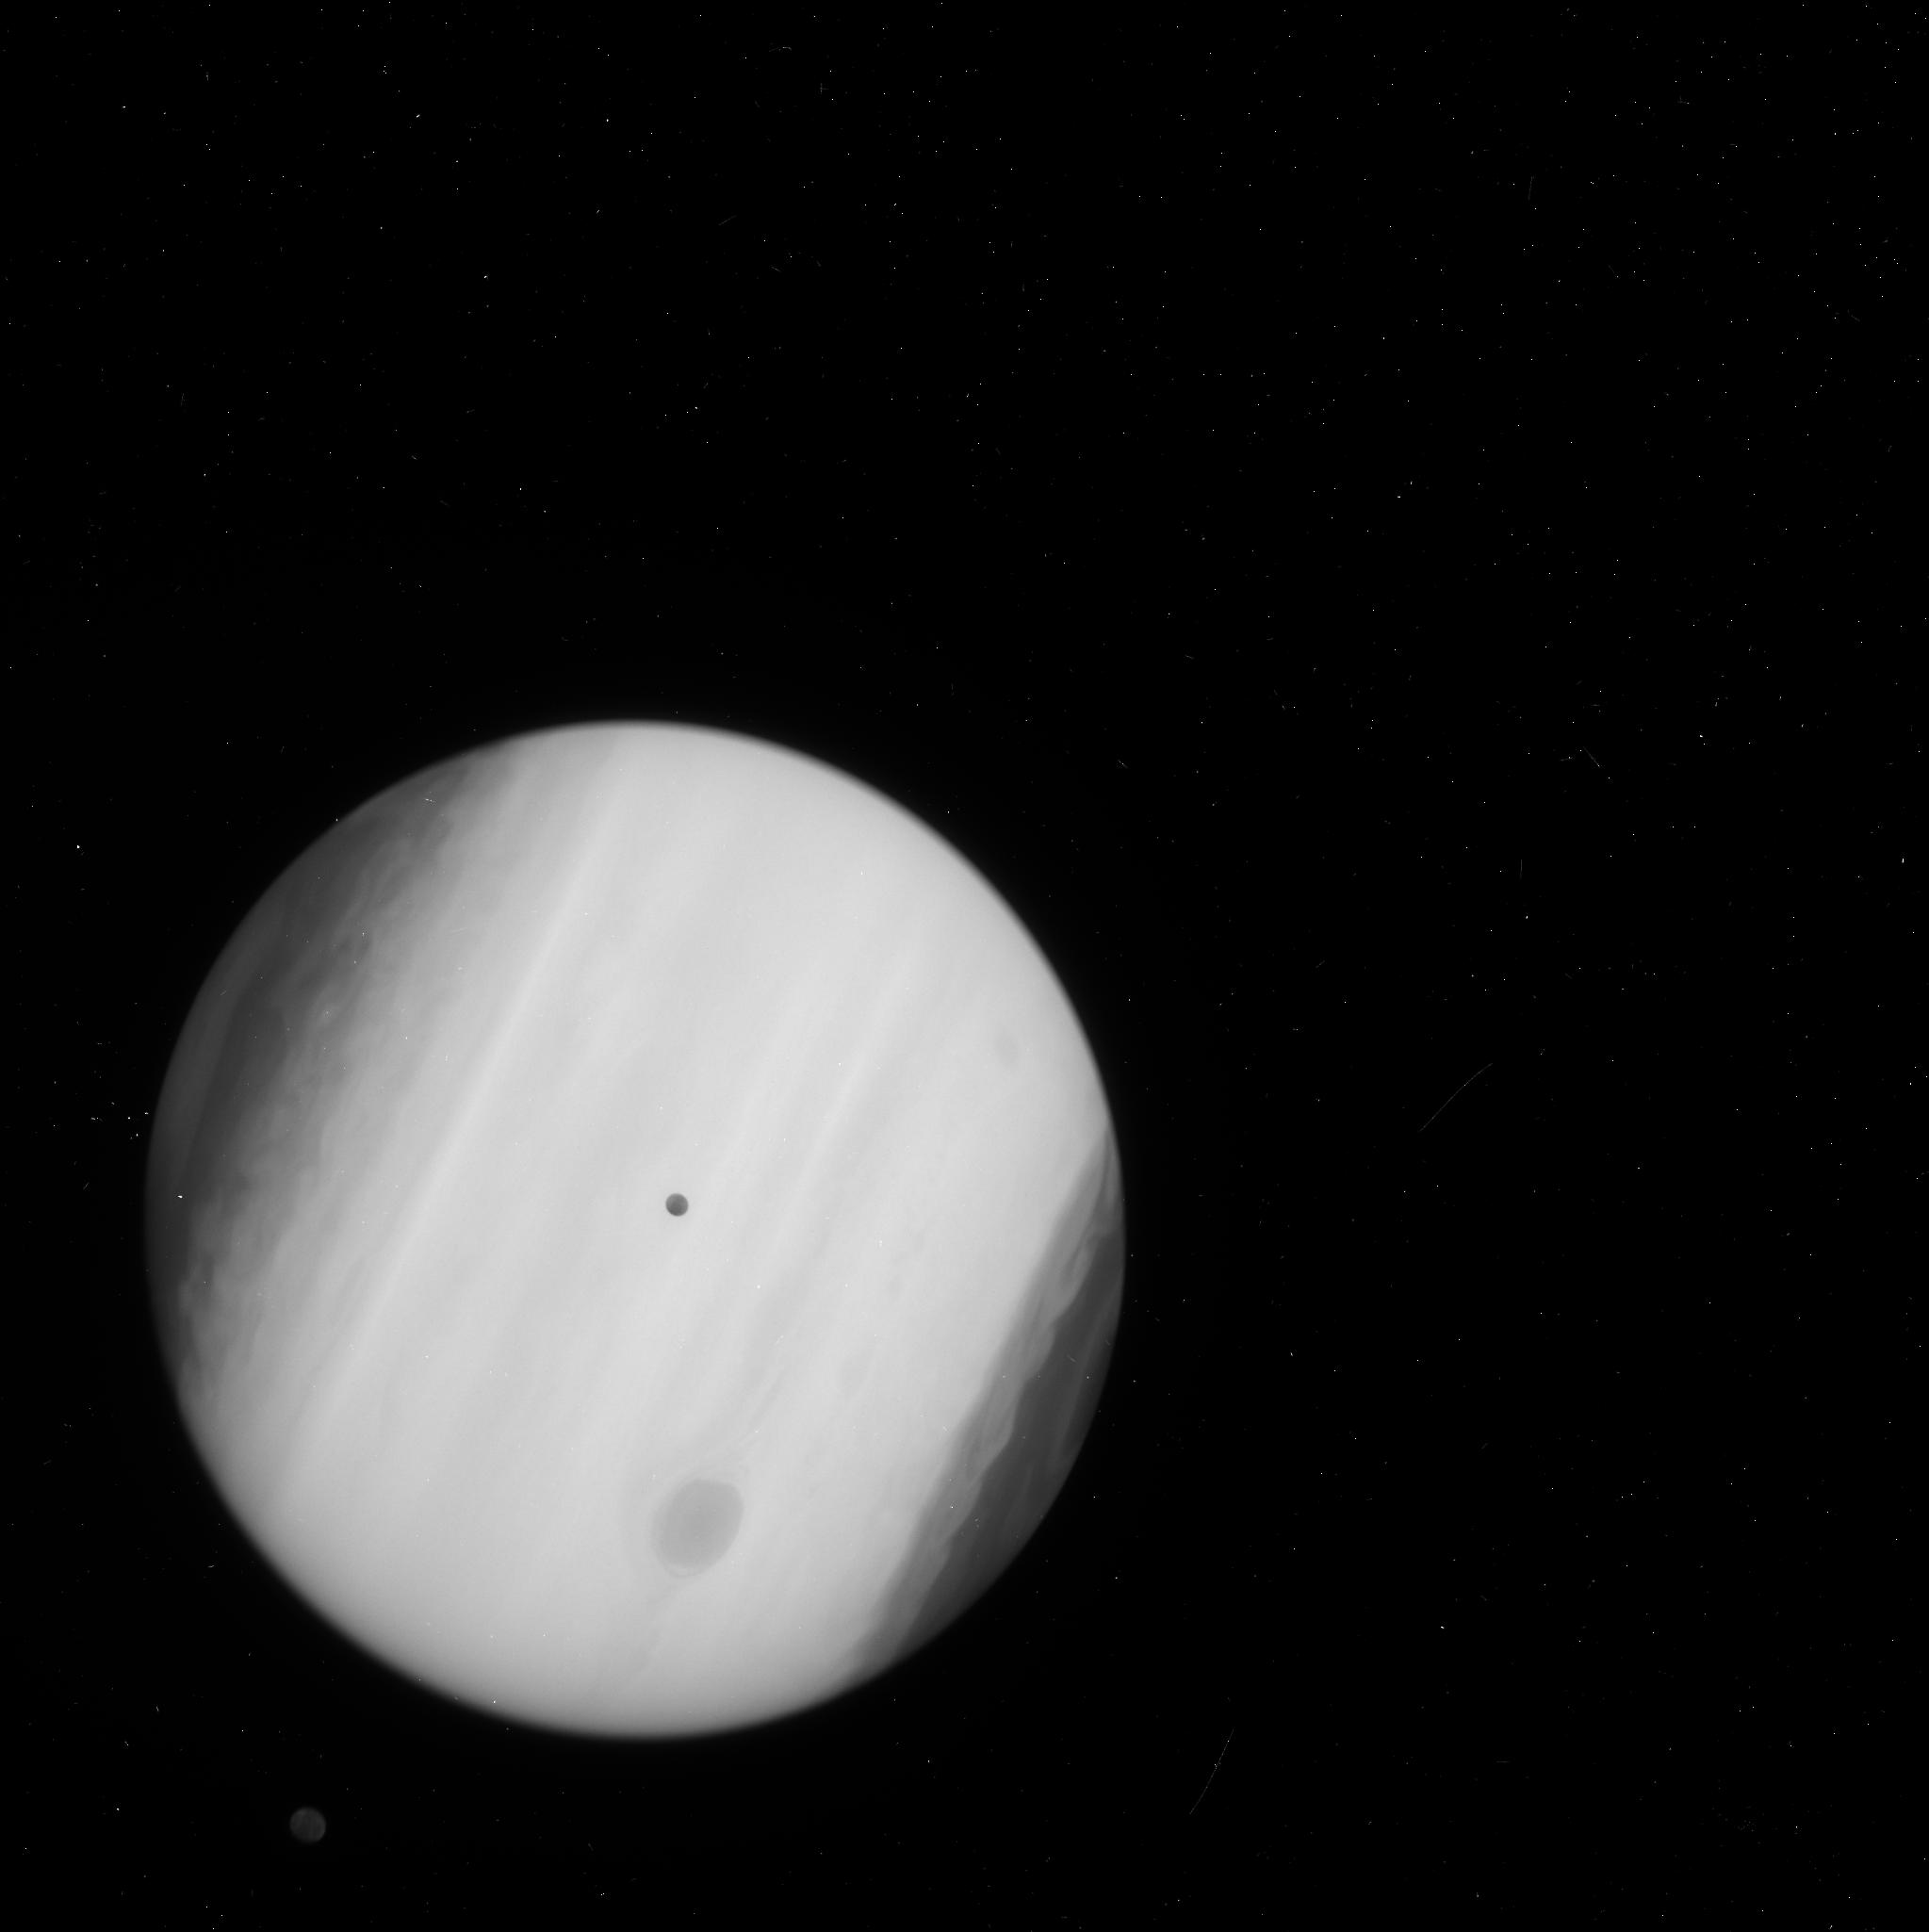
Target: EUROPA-TRANSIT-WFC3
Instrument: WFC3/UVIS
Filter: F218W
Exposure: 2 min
Observation ID: icp209laq

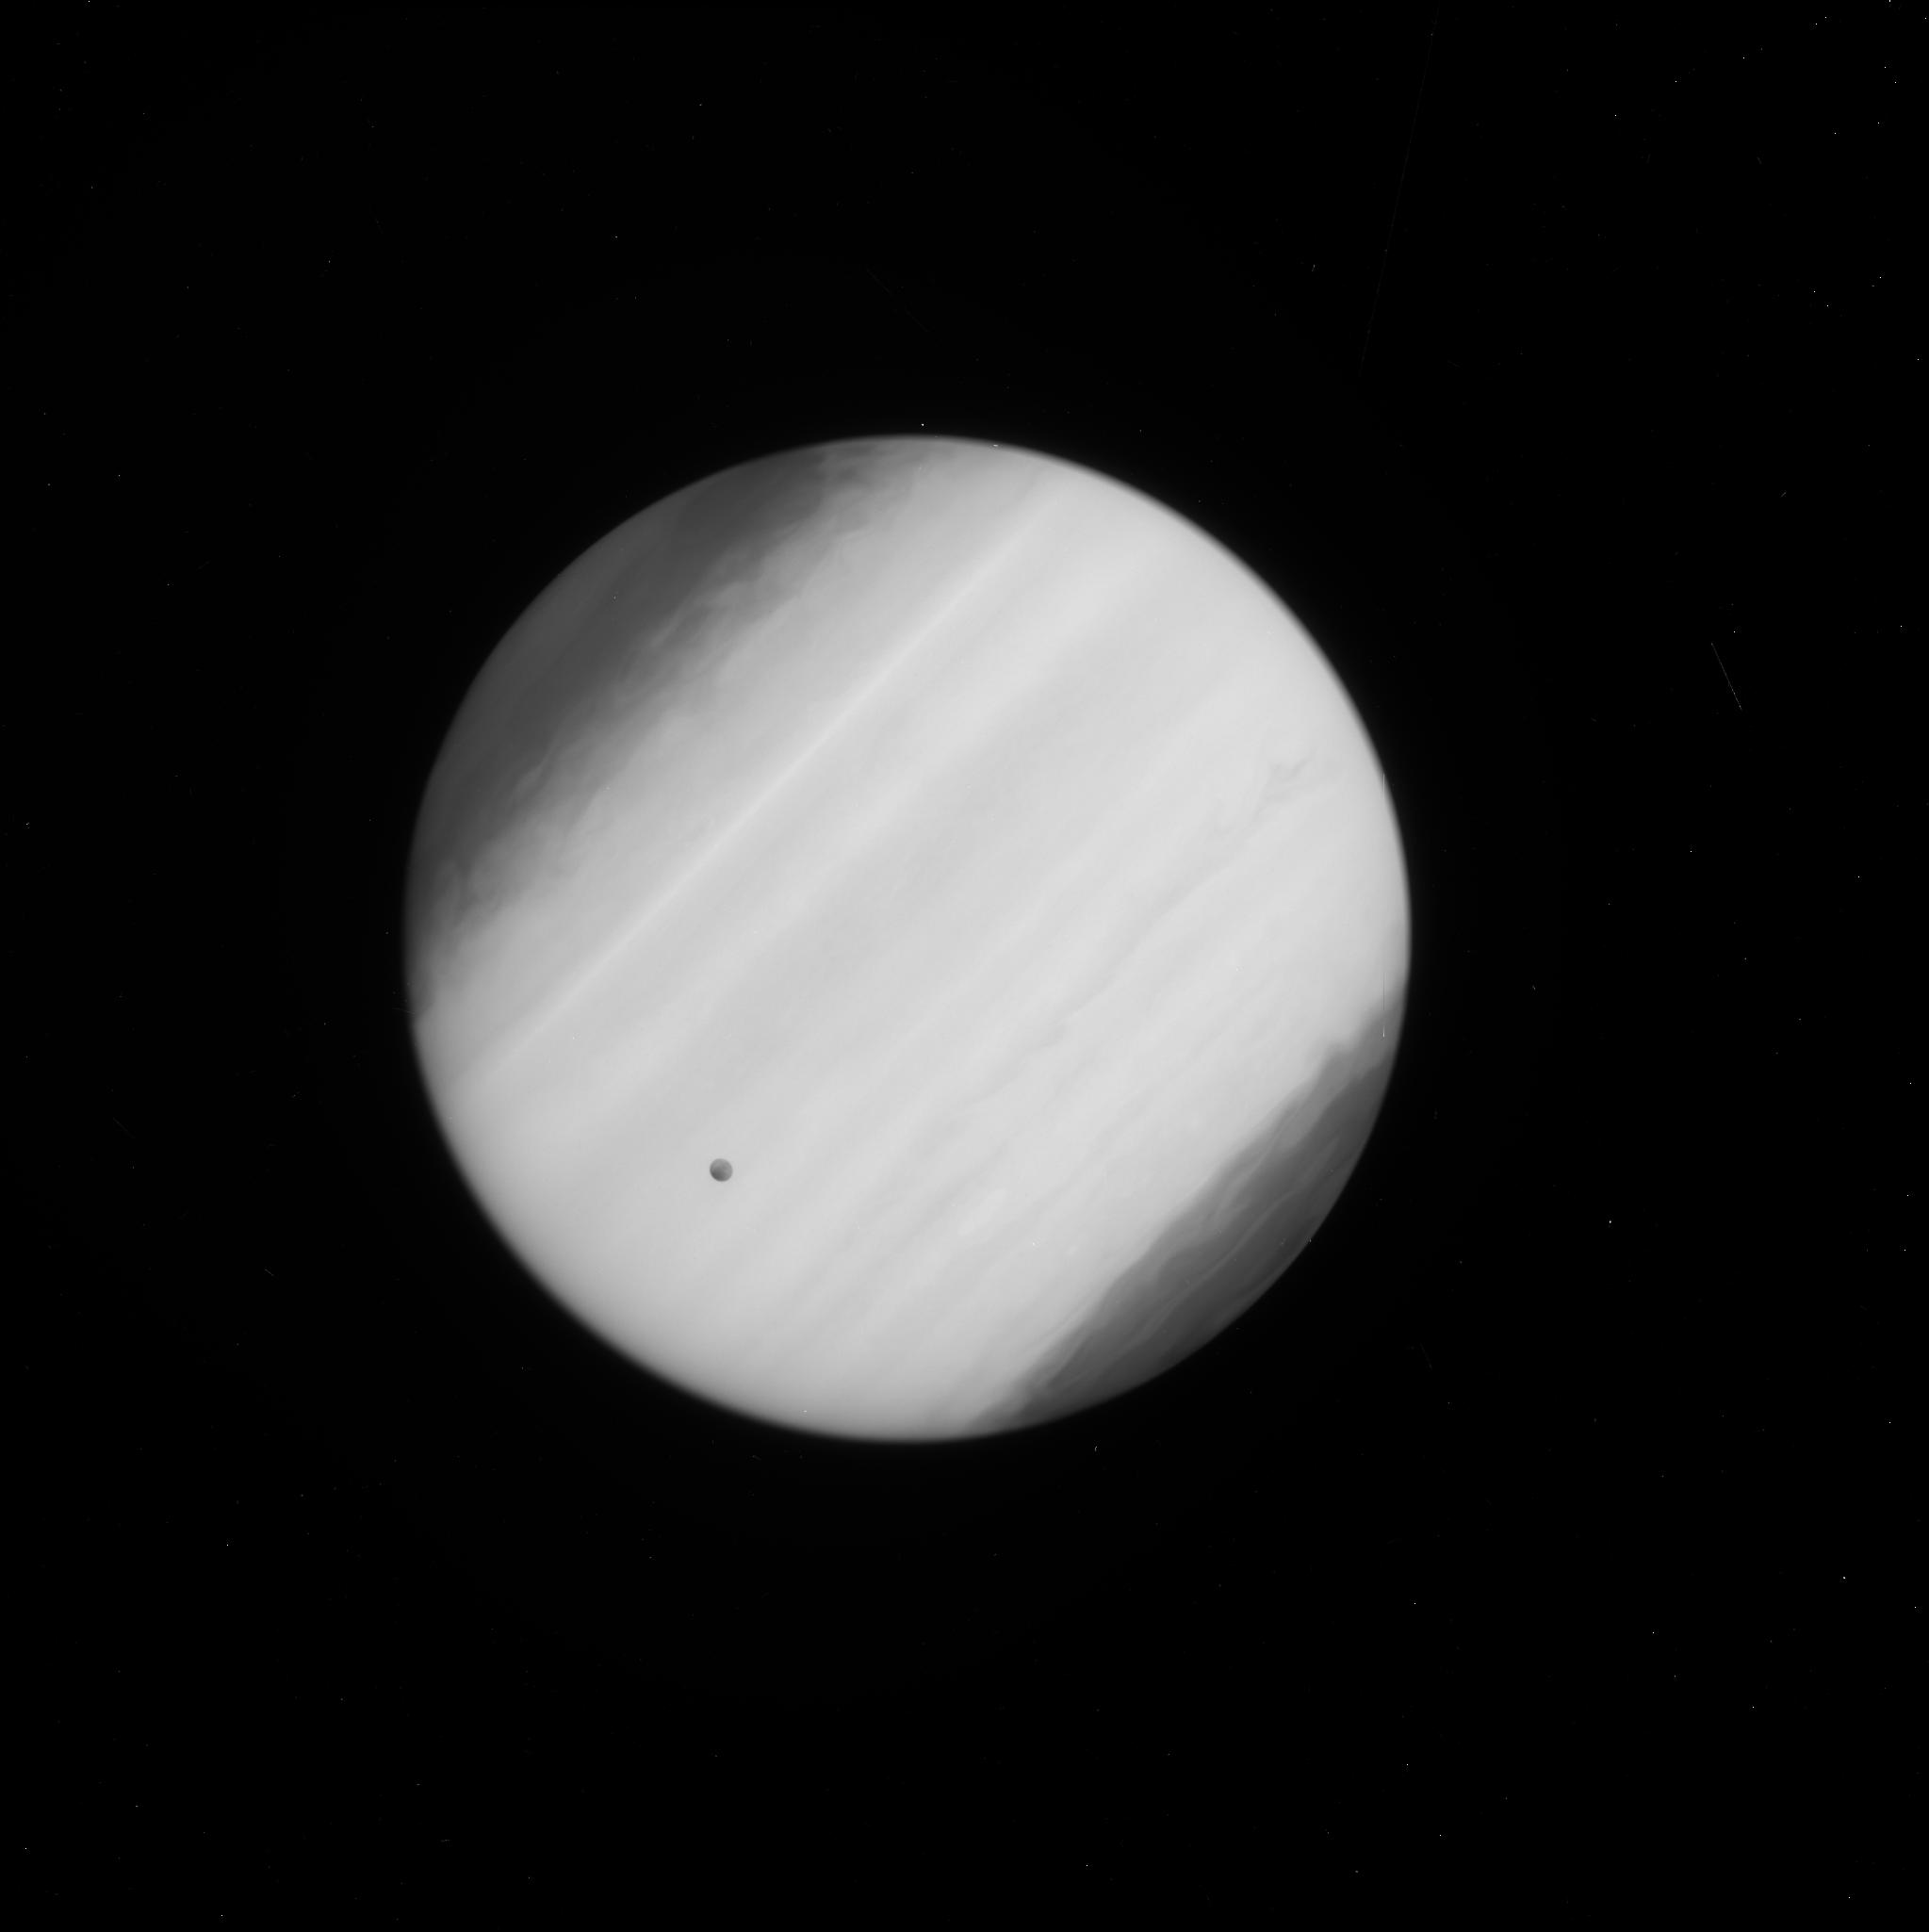
Target: EUROPA-TRANSIT-WFC3
Instrument: WFC3/UVIS
Filter: F225W
Exposure: 2 min
Observation ID: icp210o6q

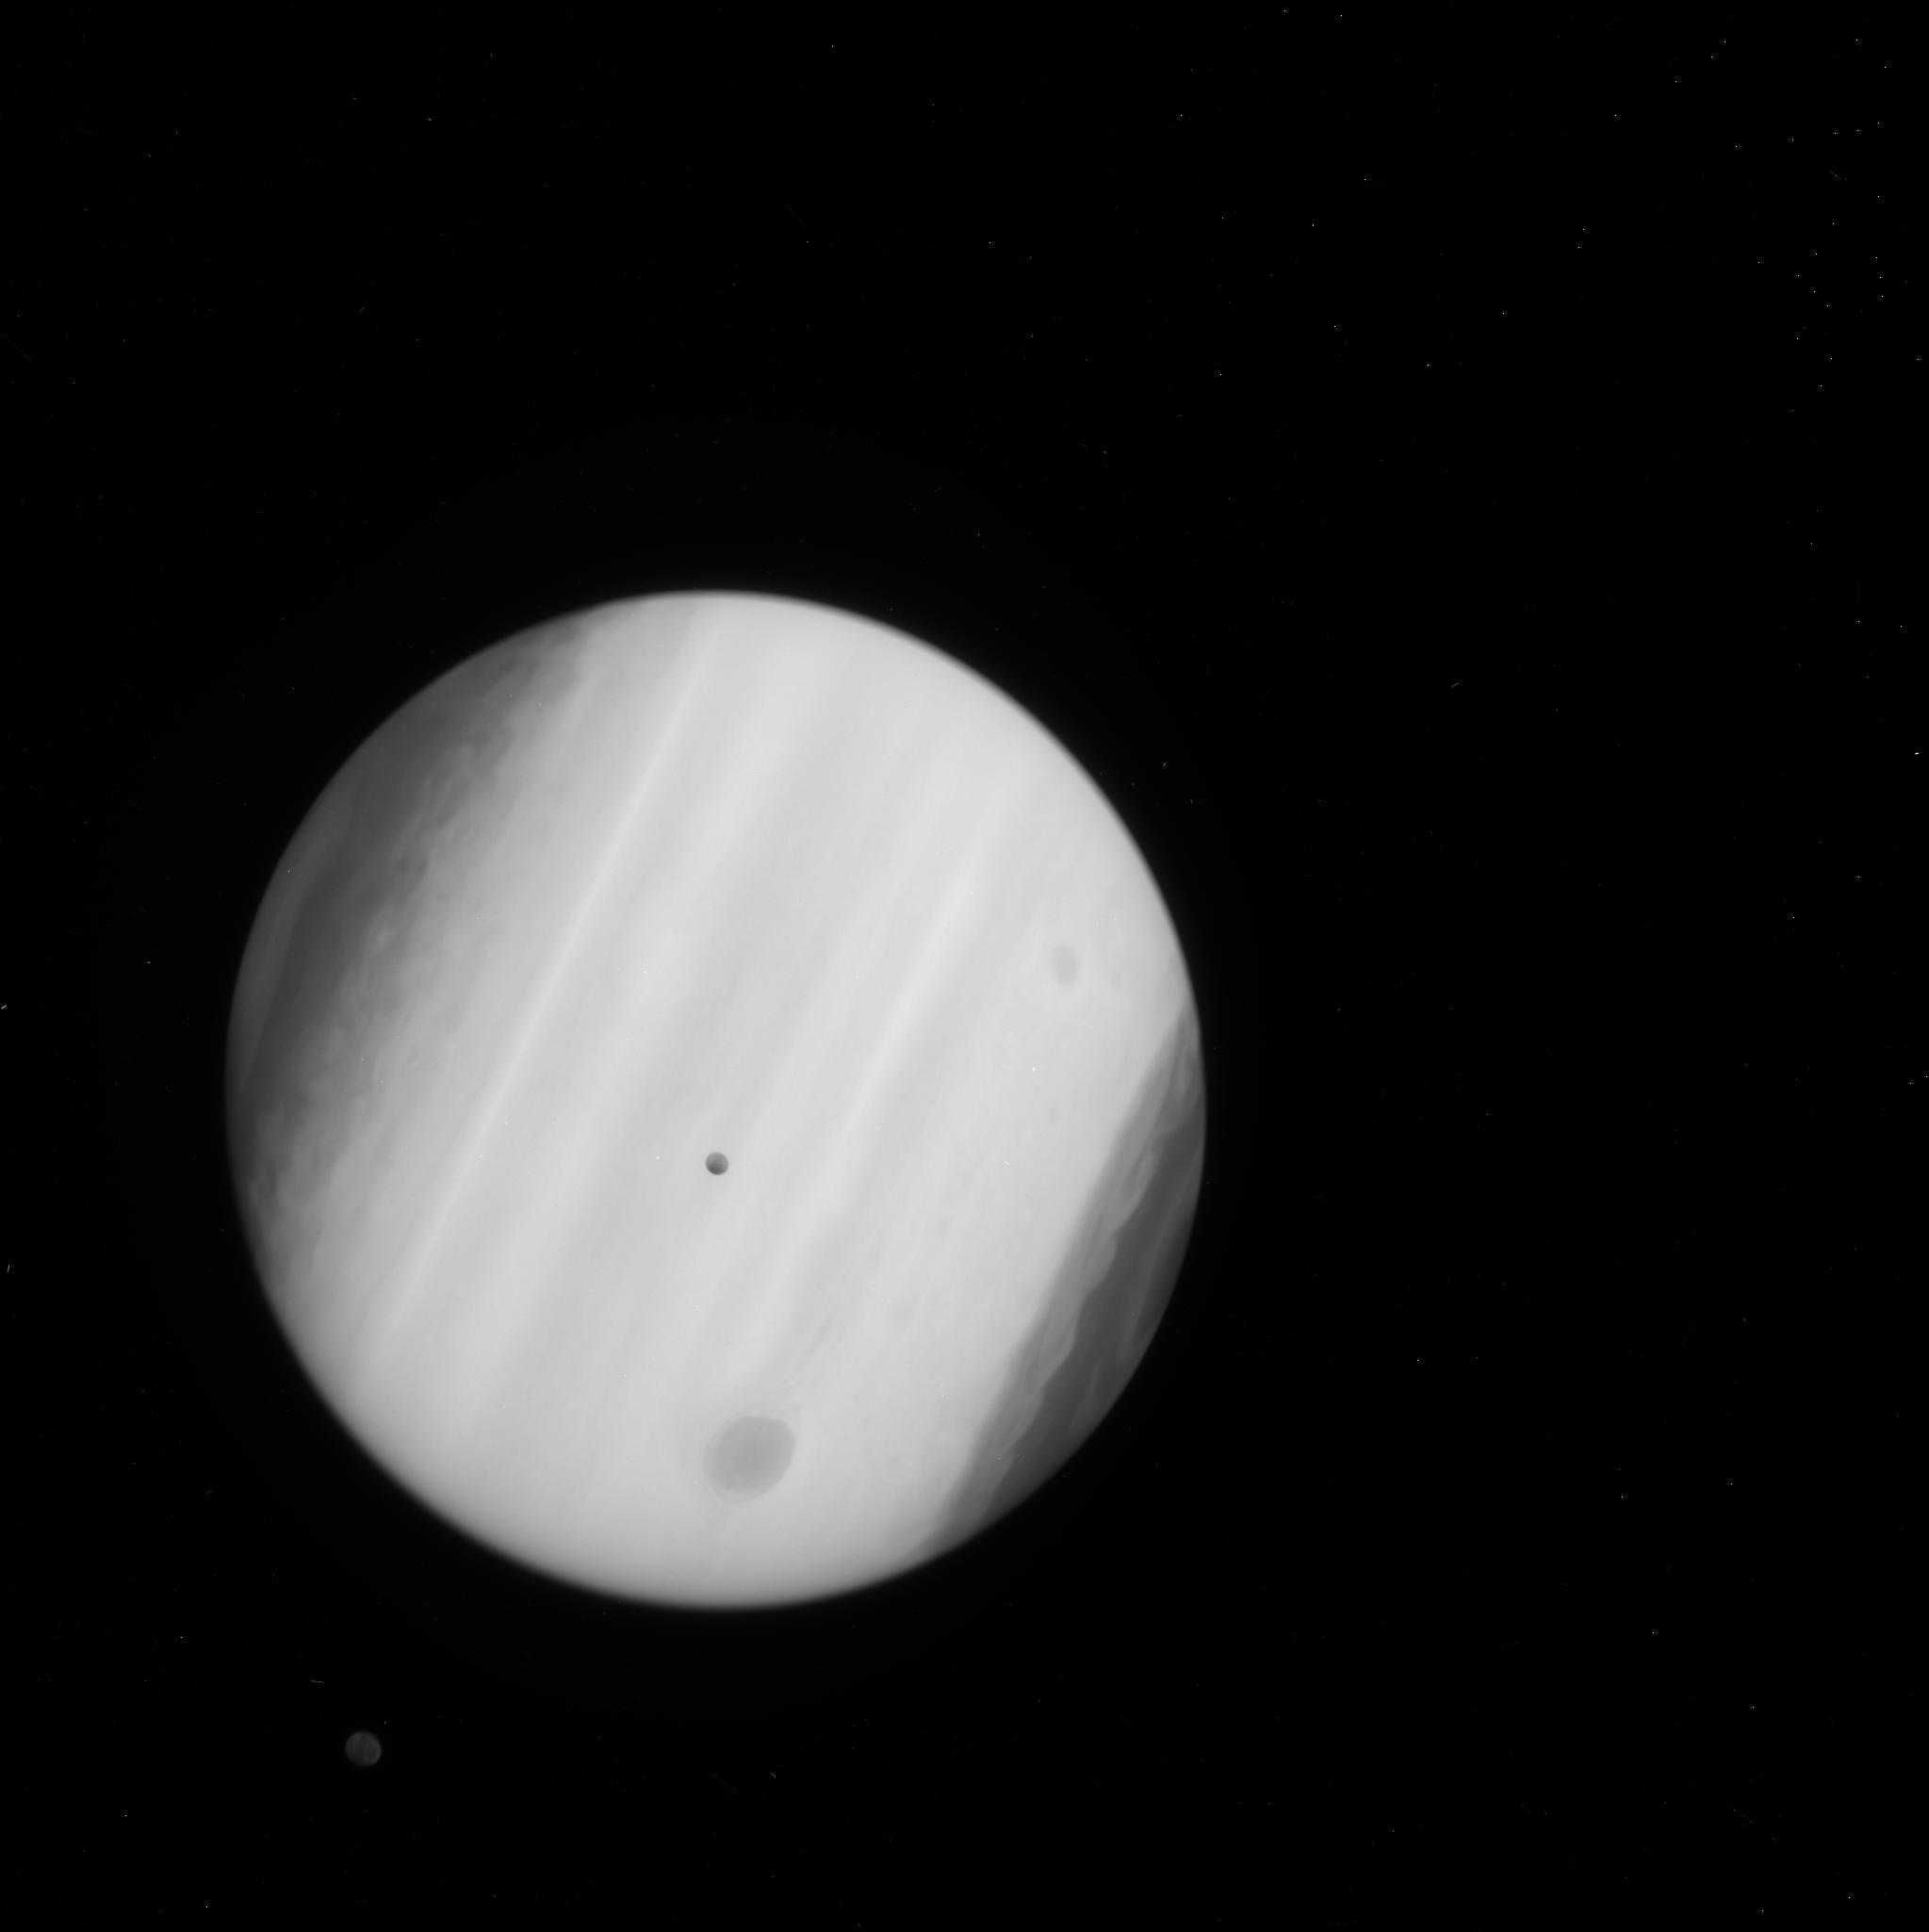
Target: EUROPA-TRANSIT-WFC3
Instrument: WFC3/UVIS
Filter: F225W
Exposure: 2 min
Observation ID: icp209l2q

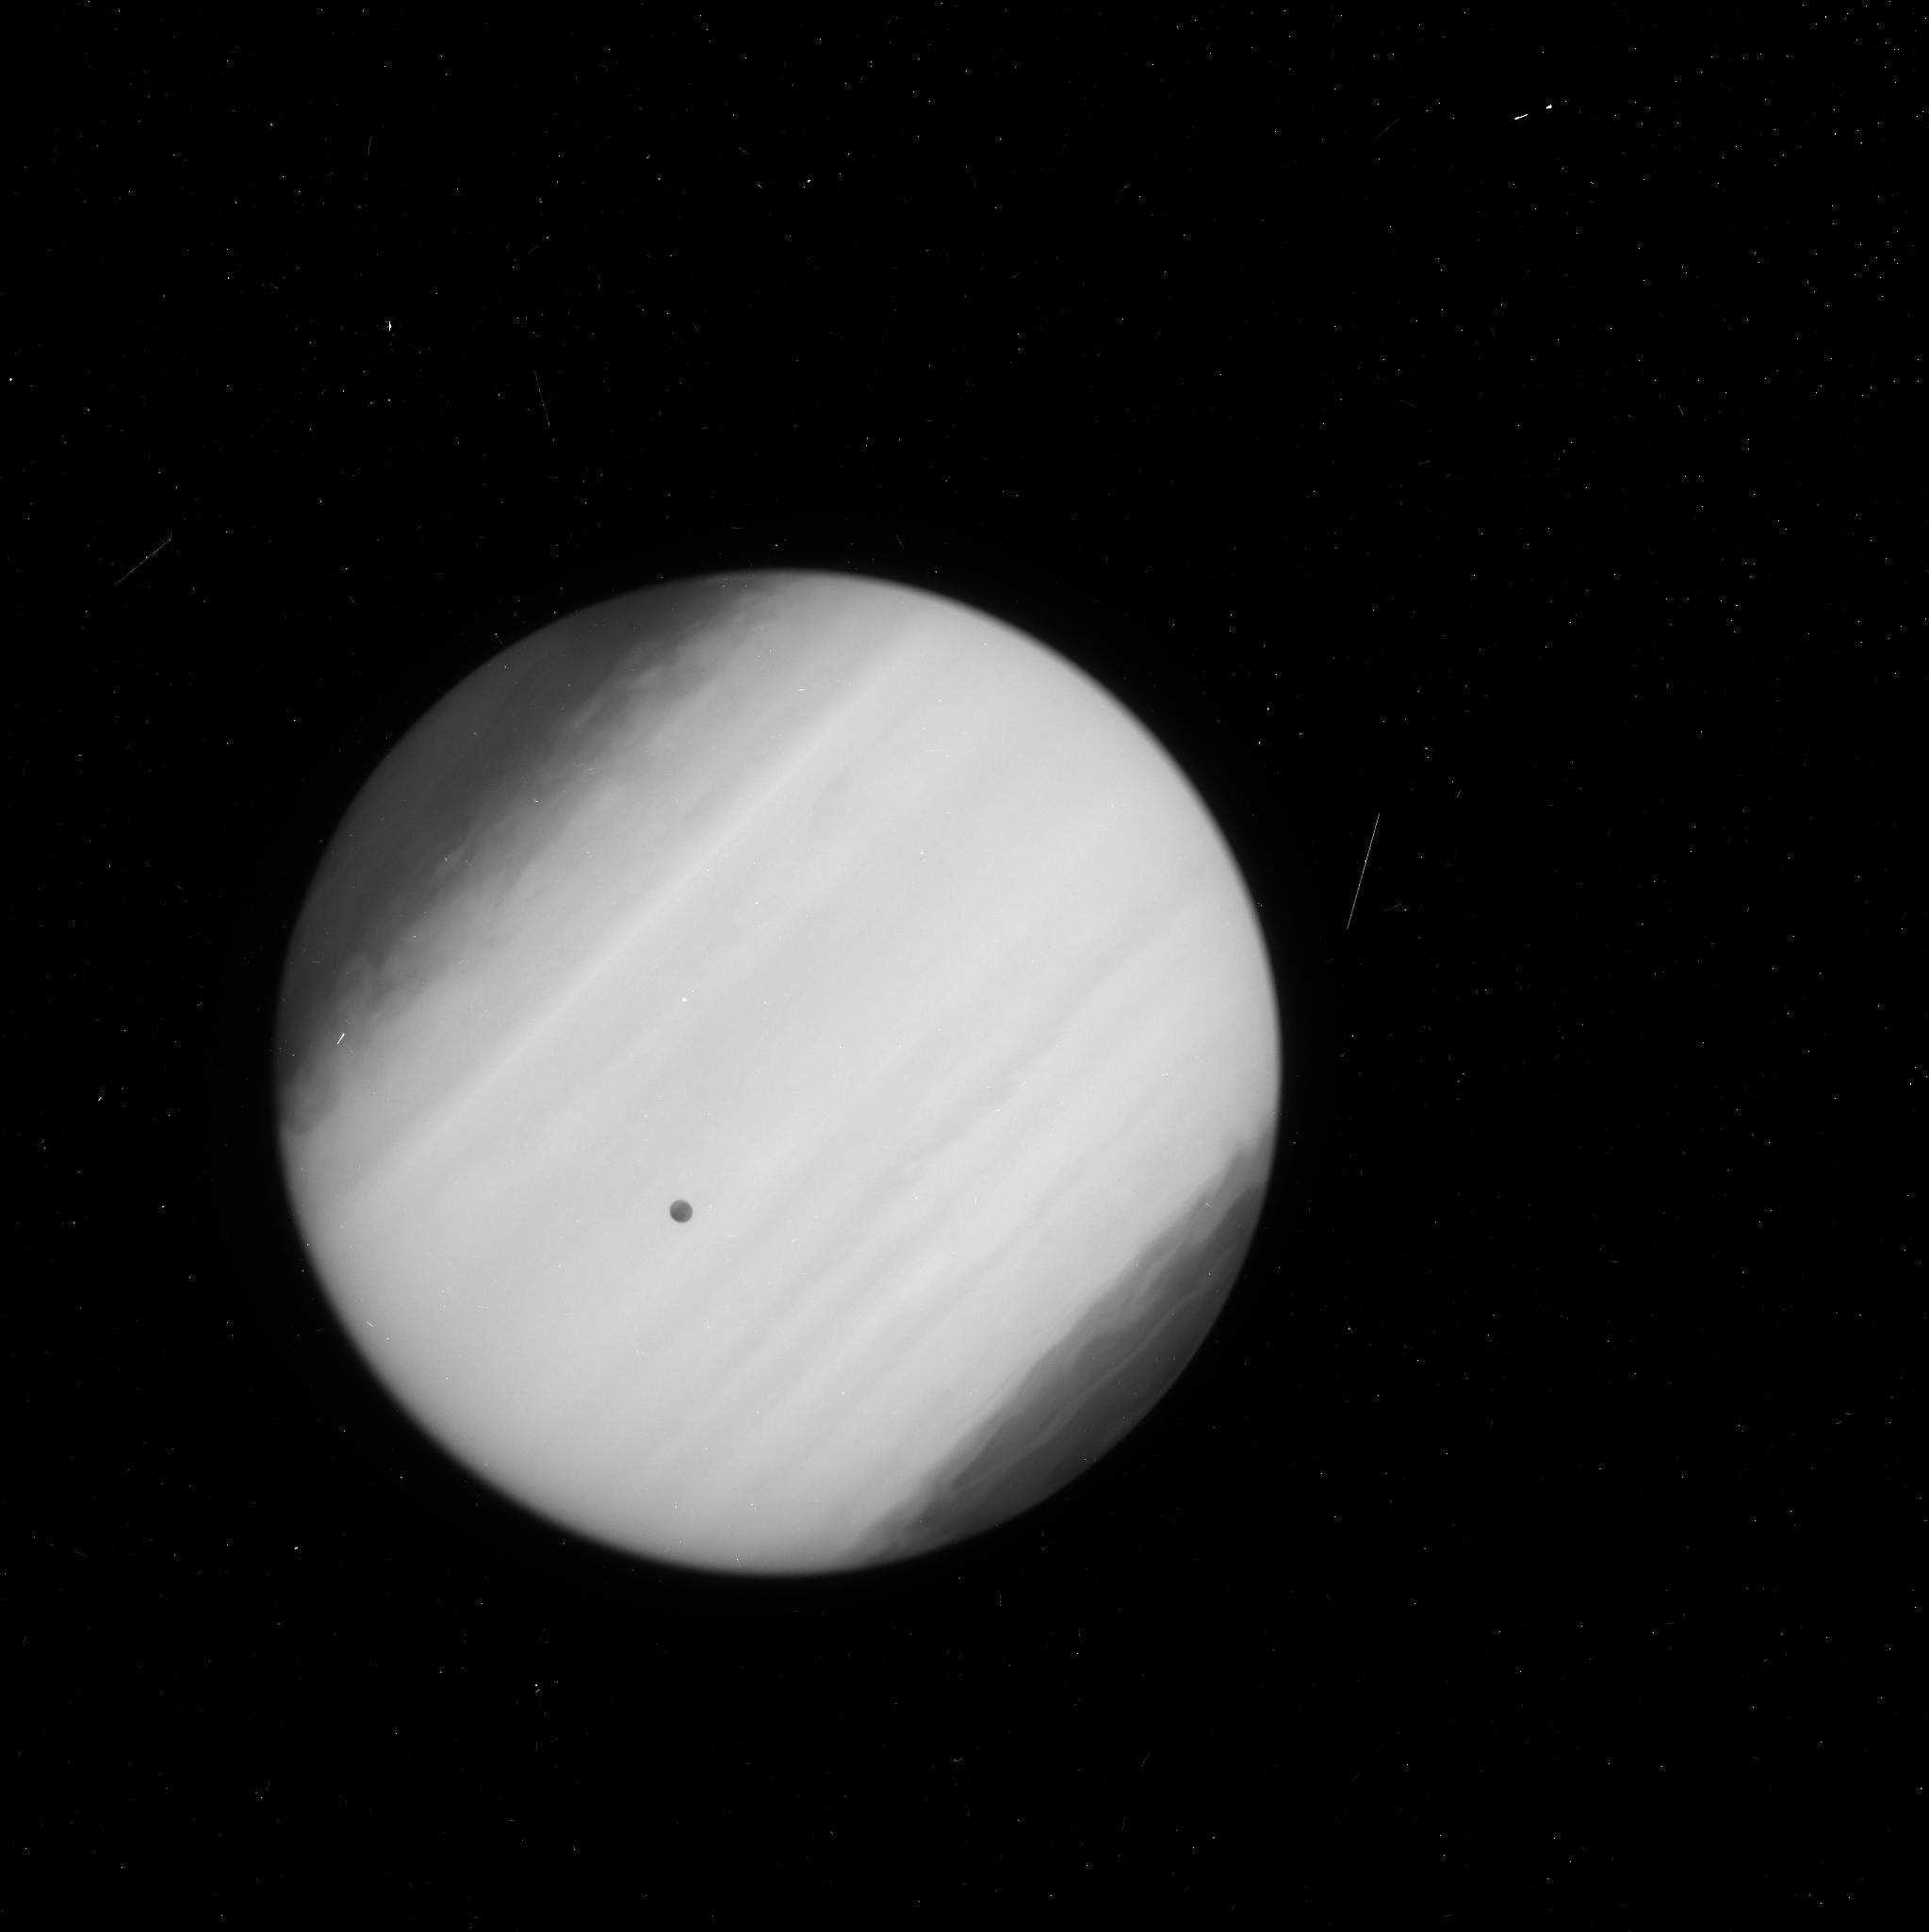
Target: EUROPA-TRANSIT-WFC3
Instrument: WFC3/UVIS
Filter: F218W
Exposure: 2 min
Observation ID: icp210oaq

The ice plumes of Europa (PI: Sparks, William B.)

It is of extreme interest to NASA and the scientific community that evidence has been found for plumes of water ice venting from the polar regions of Europa (Roth et al 2014) - spectroscopic detection of off-limb line emission from the dissociation products of water. We were awarded Cycle 21 time to seek direct images of the Europa exosphere, including Enceladus-like plumes if present, basing our study on FUV images of Europa as it transits the smooth face of Jupiter. We also obtained a necessary FUV image of Europa out of transit. These observations provide additional evidence for the presence of ice plumes on Europa. Here, we propose to augment our previous imaging work and to seek an initial, efficient characterization of off-limb emission as Europa orbits Jupiter. Such images provide sensitive flux and column density limits, with exceptional spatial resolution. In transit, our strategy can place firm limits on, or measurements of, absorbing columns, their distribution with altitude above the surface of Europa, and constrain their wavelength dependence and hence composition. Out of transit, geometrical and surface brightness considerations can help us distinguish between continuum FUV emission from forward- or back-scattering, from line emission, or, though we might prefer otherwise, from more subtle instrumental artifacts than hitherto understood. If the ice fountains of Europa arise from the deep ocean, we have gained access to probably the most astrobiologically interesting location in the Solar System.